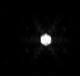
Target: V-EZ-Aqr
Instrument: NIRISS
Filter: F480M
Exposure: 1 min
Observation ID: jw08330-o002_t003_niriss_clearp-f480m-sub80

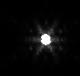
Target: V-EZ-Aqr
Instrument: NIRISS
Filter: F380M
Exposure: 2 min
Observation ID: jw08330-o002_t003_niriss_clearp-f380m-sub80

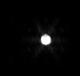
Target: V-EZ-Aqr
Instrument: NIRISS
Filter: F430M
Exposure: 2 min
Observation ID: jw08330-o002_t003_niriss_clearp-f430m-sub80

Calibration of the Brighter-Fatter Effect in AMI with a Reference Binary (PI: Pope, Benjamin)

High resolution, high contrast imaging with JWST is severely limited by the 'brighter-fatter effect', or charge migration, whereby bright pixels nonlinearly bleed charge into their neighbours. If this problem can be resolved, the door is open to much more extensive use of JWST for high contrast imaging. We propose using the Aperture Masking Interferometer on NIRISS as an ideal calibration system, as the non-redundant mask makes phase retrieval a well-posed problem and the PSF can be accurately characterized, so that systematic effects from the detector can be separately determined. We propose training a differentiable optical model end-to-end with a neural network to represent this nonlinear detector, but existing data on point sources and flat fields do not contain enough PSF diversity to avoid over-fitting in training the neural network. We therefore request AMI and clear-pupil NIRISS observations of the nearby, well-characterized, moderately-bright M dwarf system EZ Aqr, as a 'ruler' on the sky whose precisely-known geometry will unambiguously constrain a detector model in conjunction with existing point source and flat field observations. With an accurate, data-driven model of the brighter-fatter effect in hand, it will be possible to recover strong science outcomes in exoplanet, disk, and AGN science from archival GO and GTO AMI data; plan future observations with this instrument; and pave the way for applications to enhancing coronagraphic NIRCam and Roman observations.